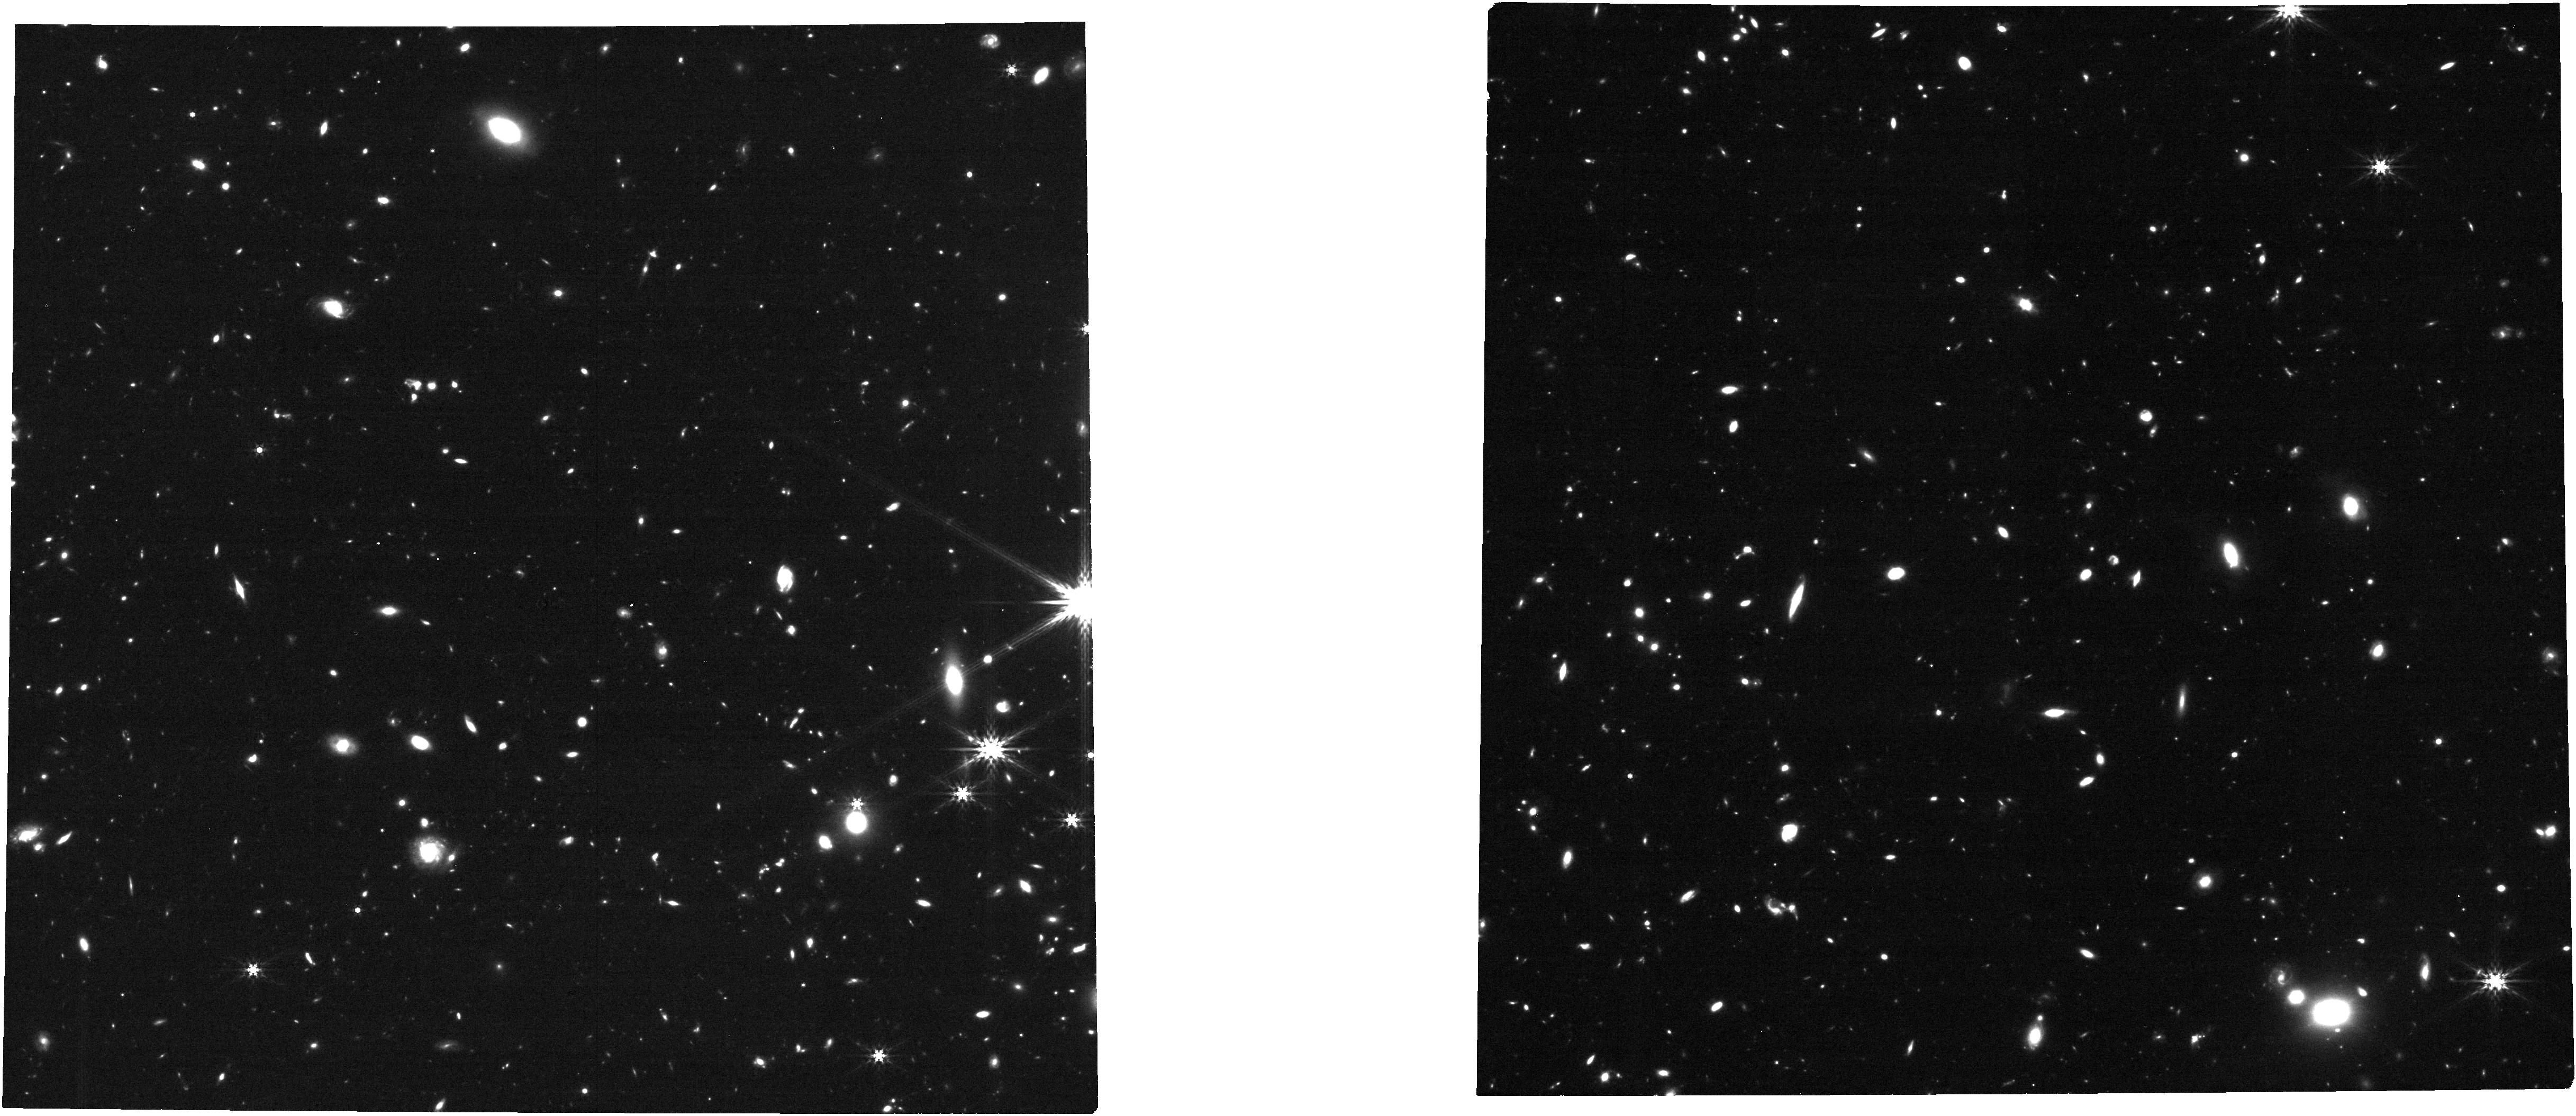
Target: COSMOS_SN1. Instrument: NIRCAM. Filter: F444W. Exposure: 21 min. Observation ID: jw06585-o012_t001_nircam_clear-f444w

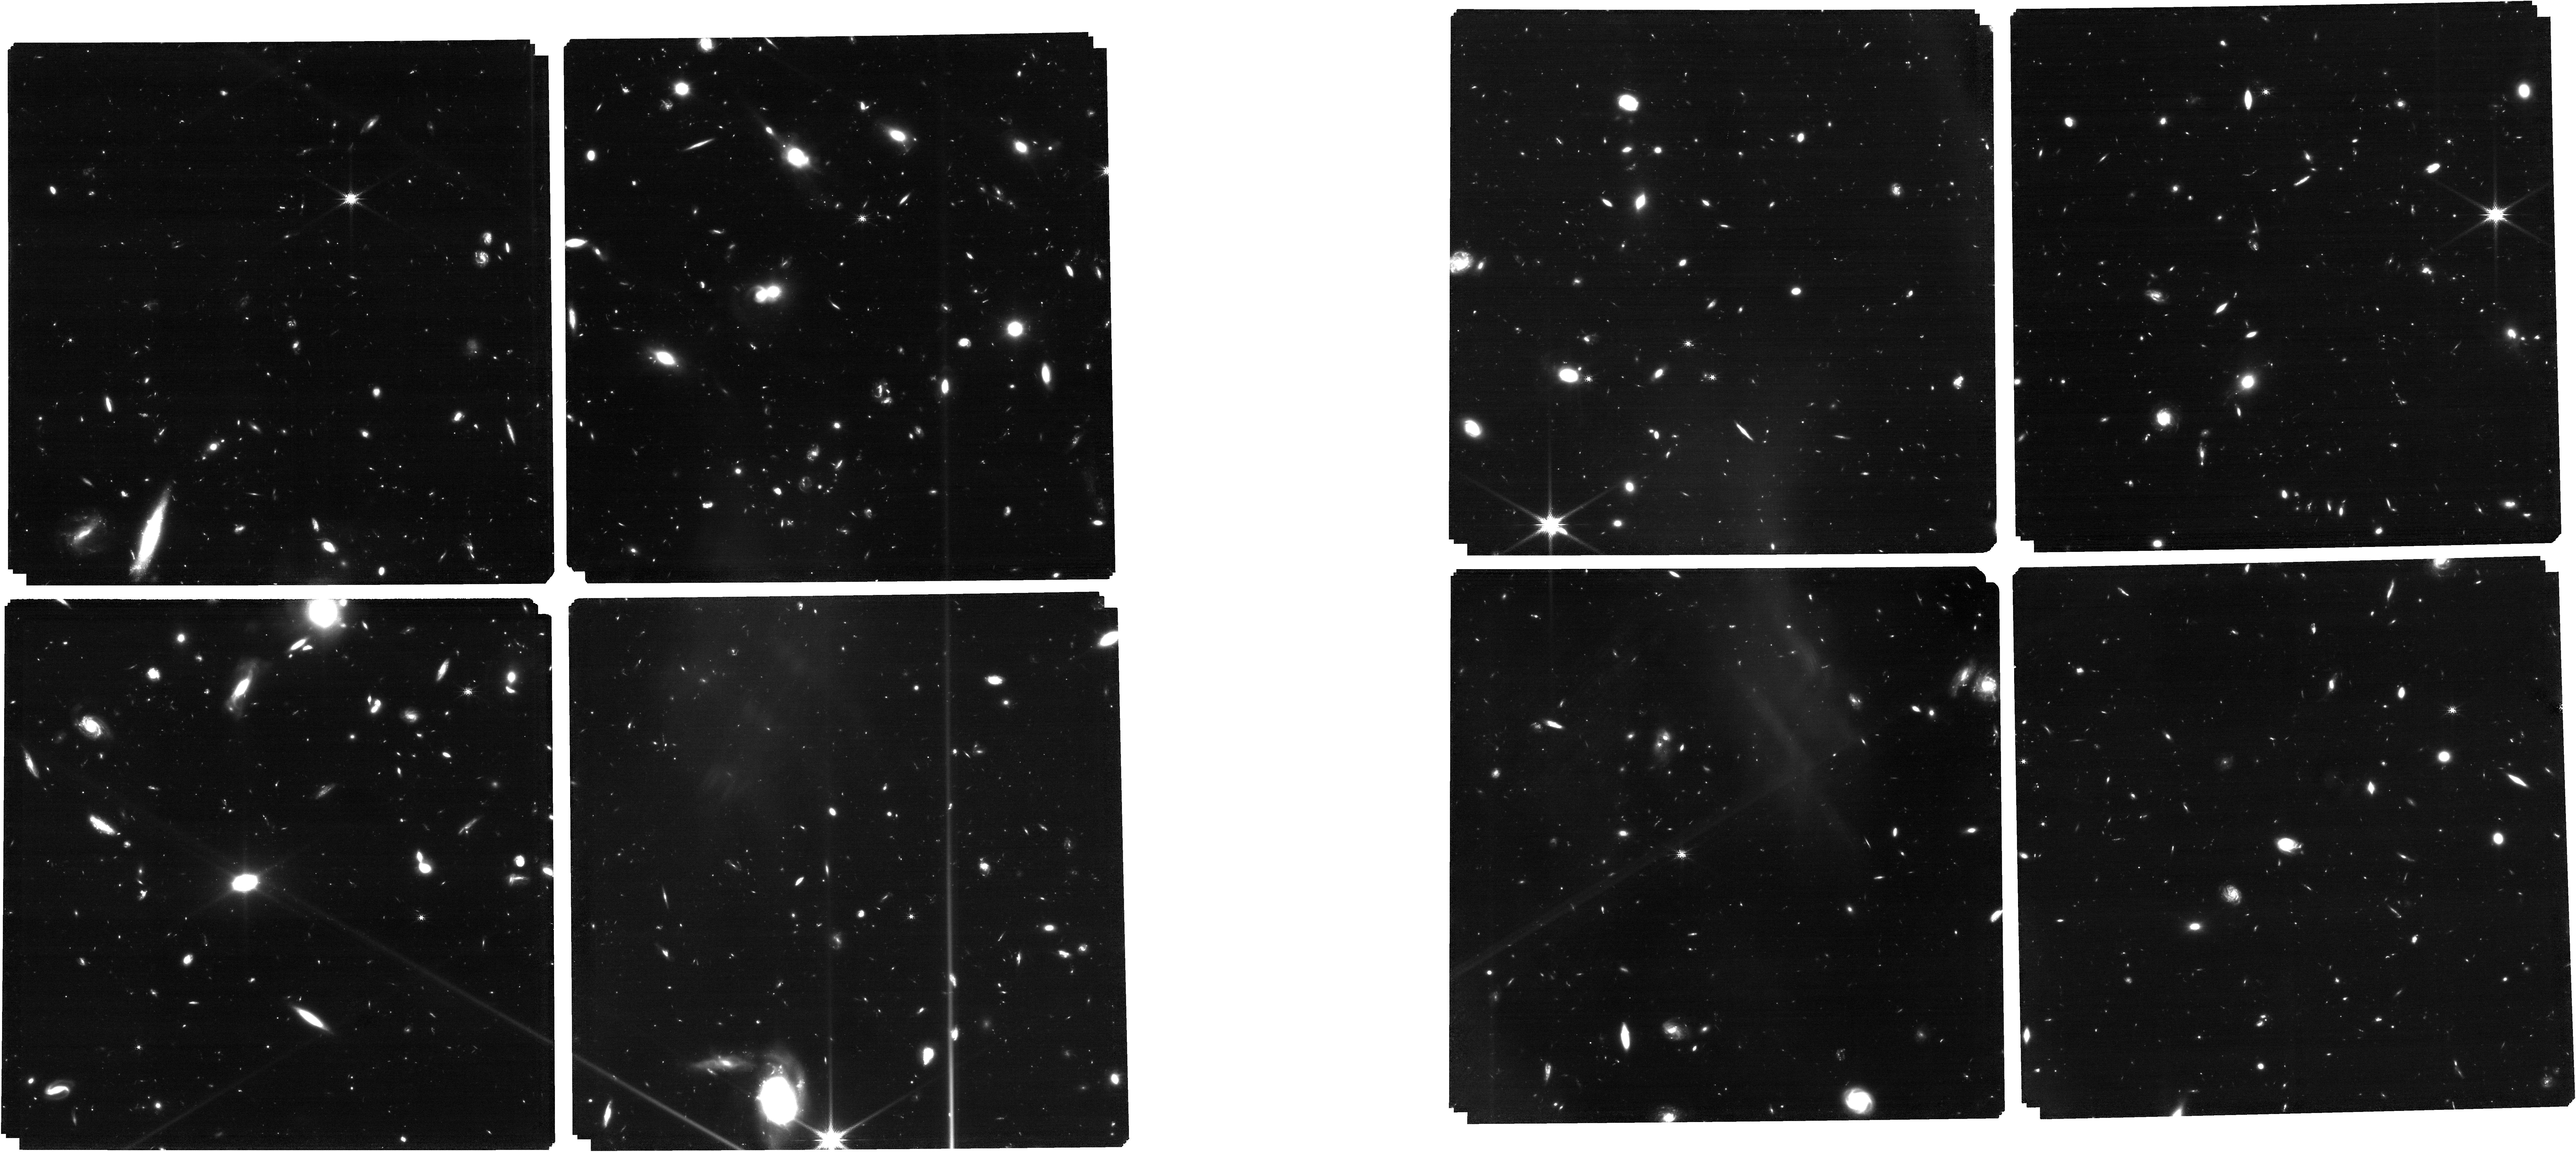
Target: v5_withfillers_withrefstars. Instrument: NIRCAM. Filter: F150W. Exposure: 4.9 h. Observation ID: jw06585-o004_t005_nircam_clear-f150w

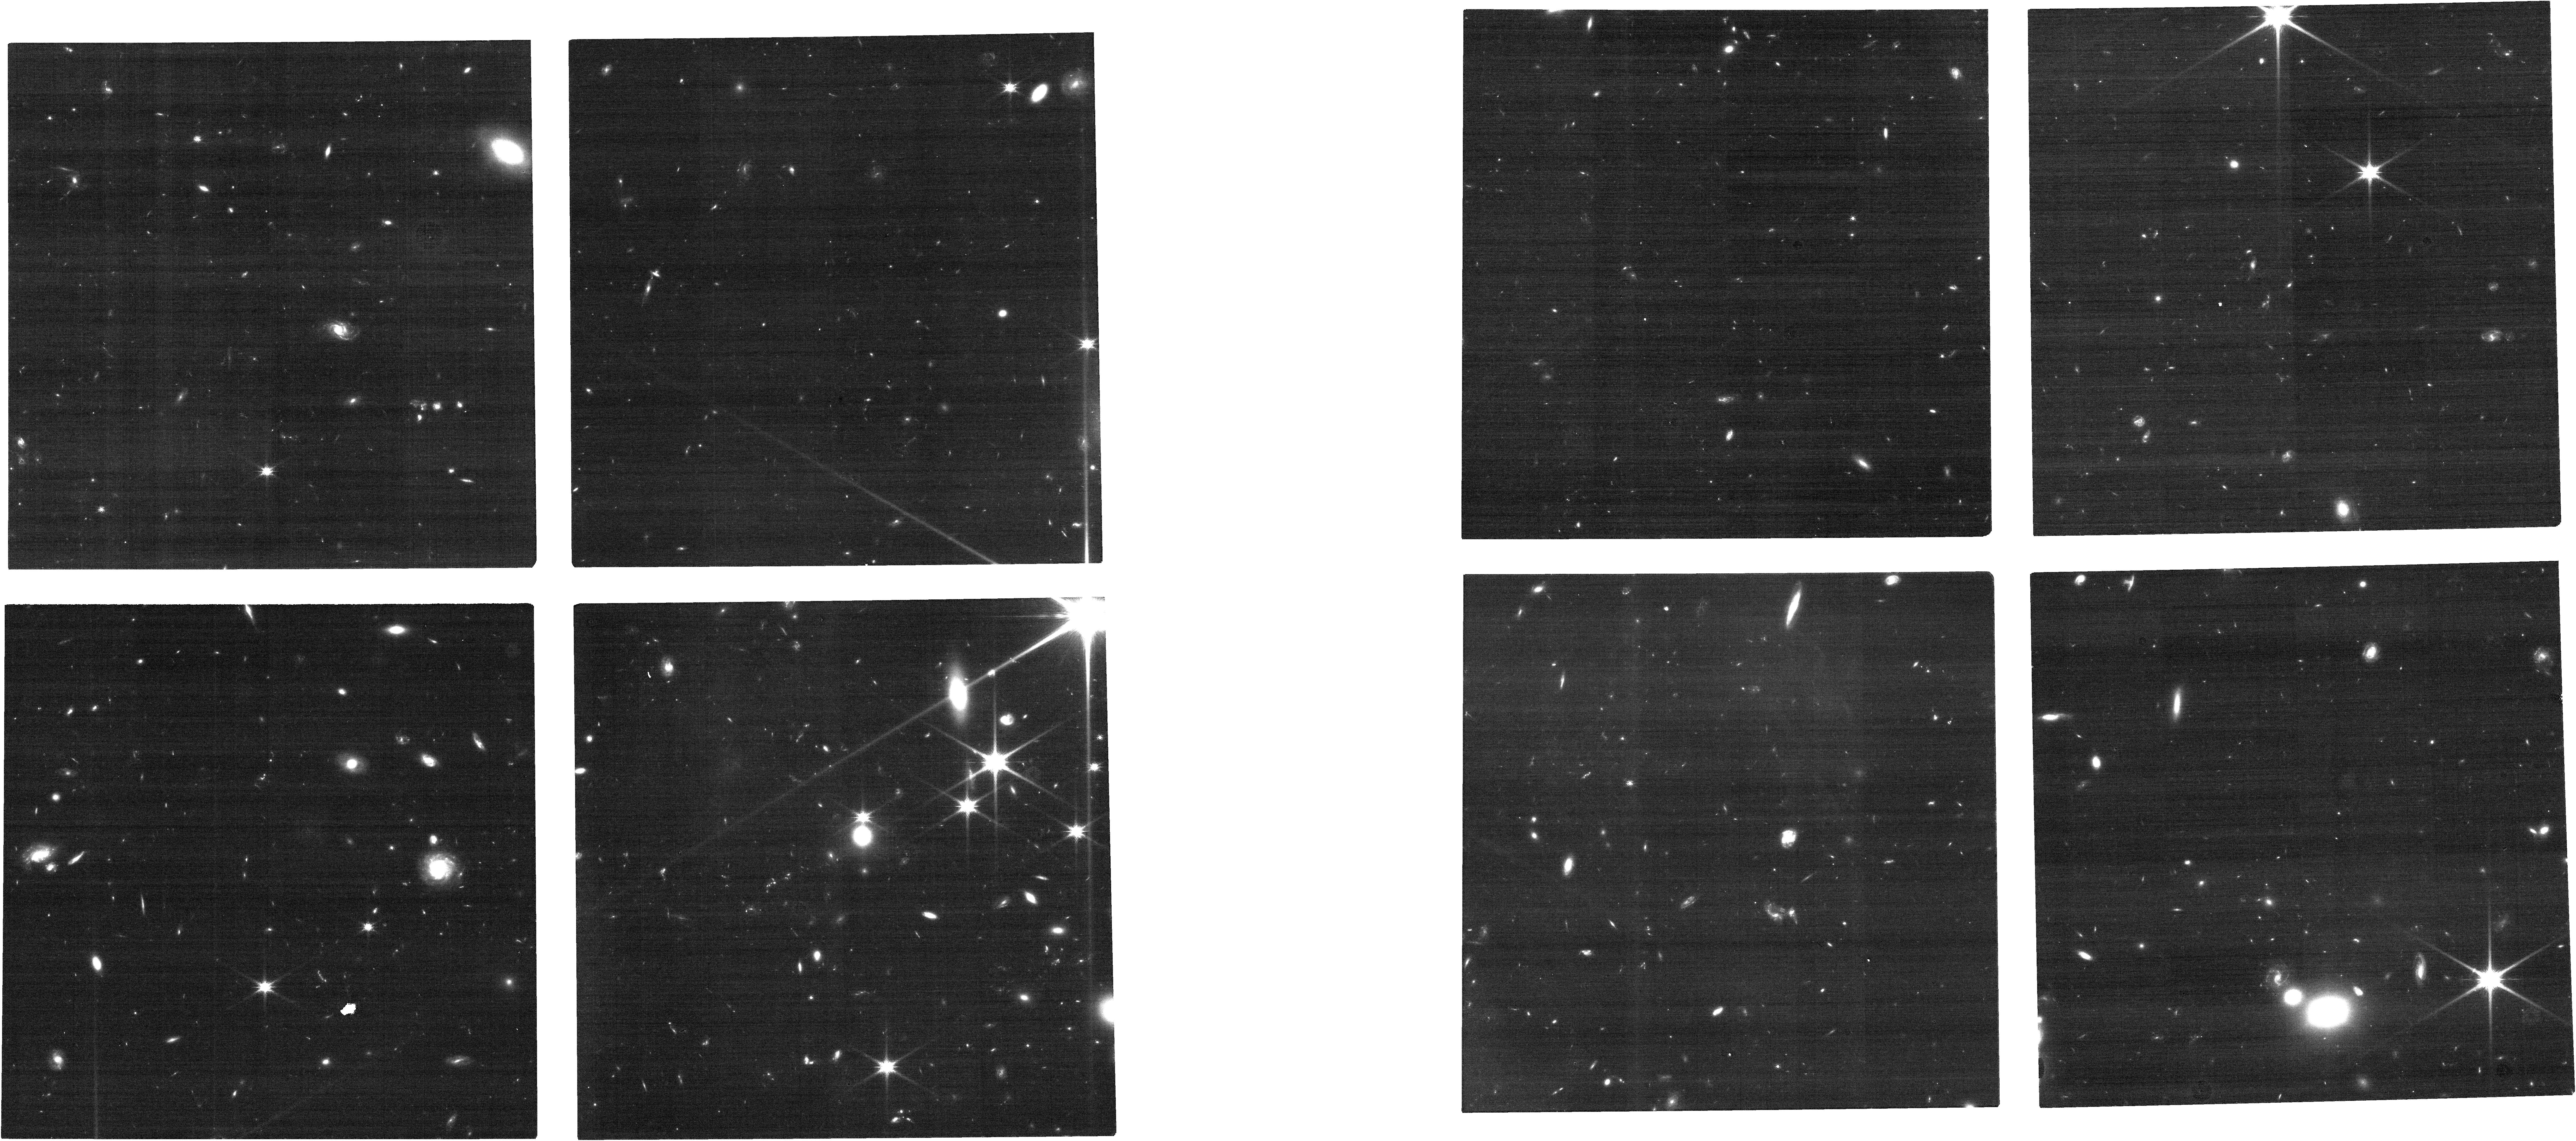
Target: COSMOS_SN1. Instrument: NIRCAM. Filter: F115W. Exposure: 21 min. Observation ID: jw06585-o012_t001_nircam_clear-f115w

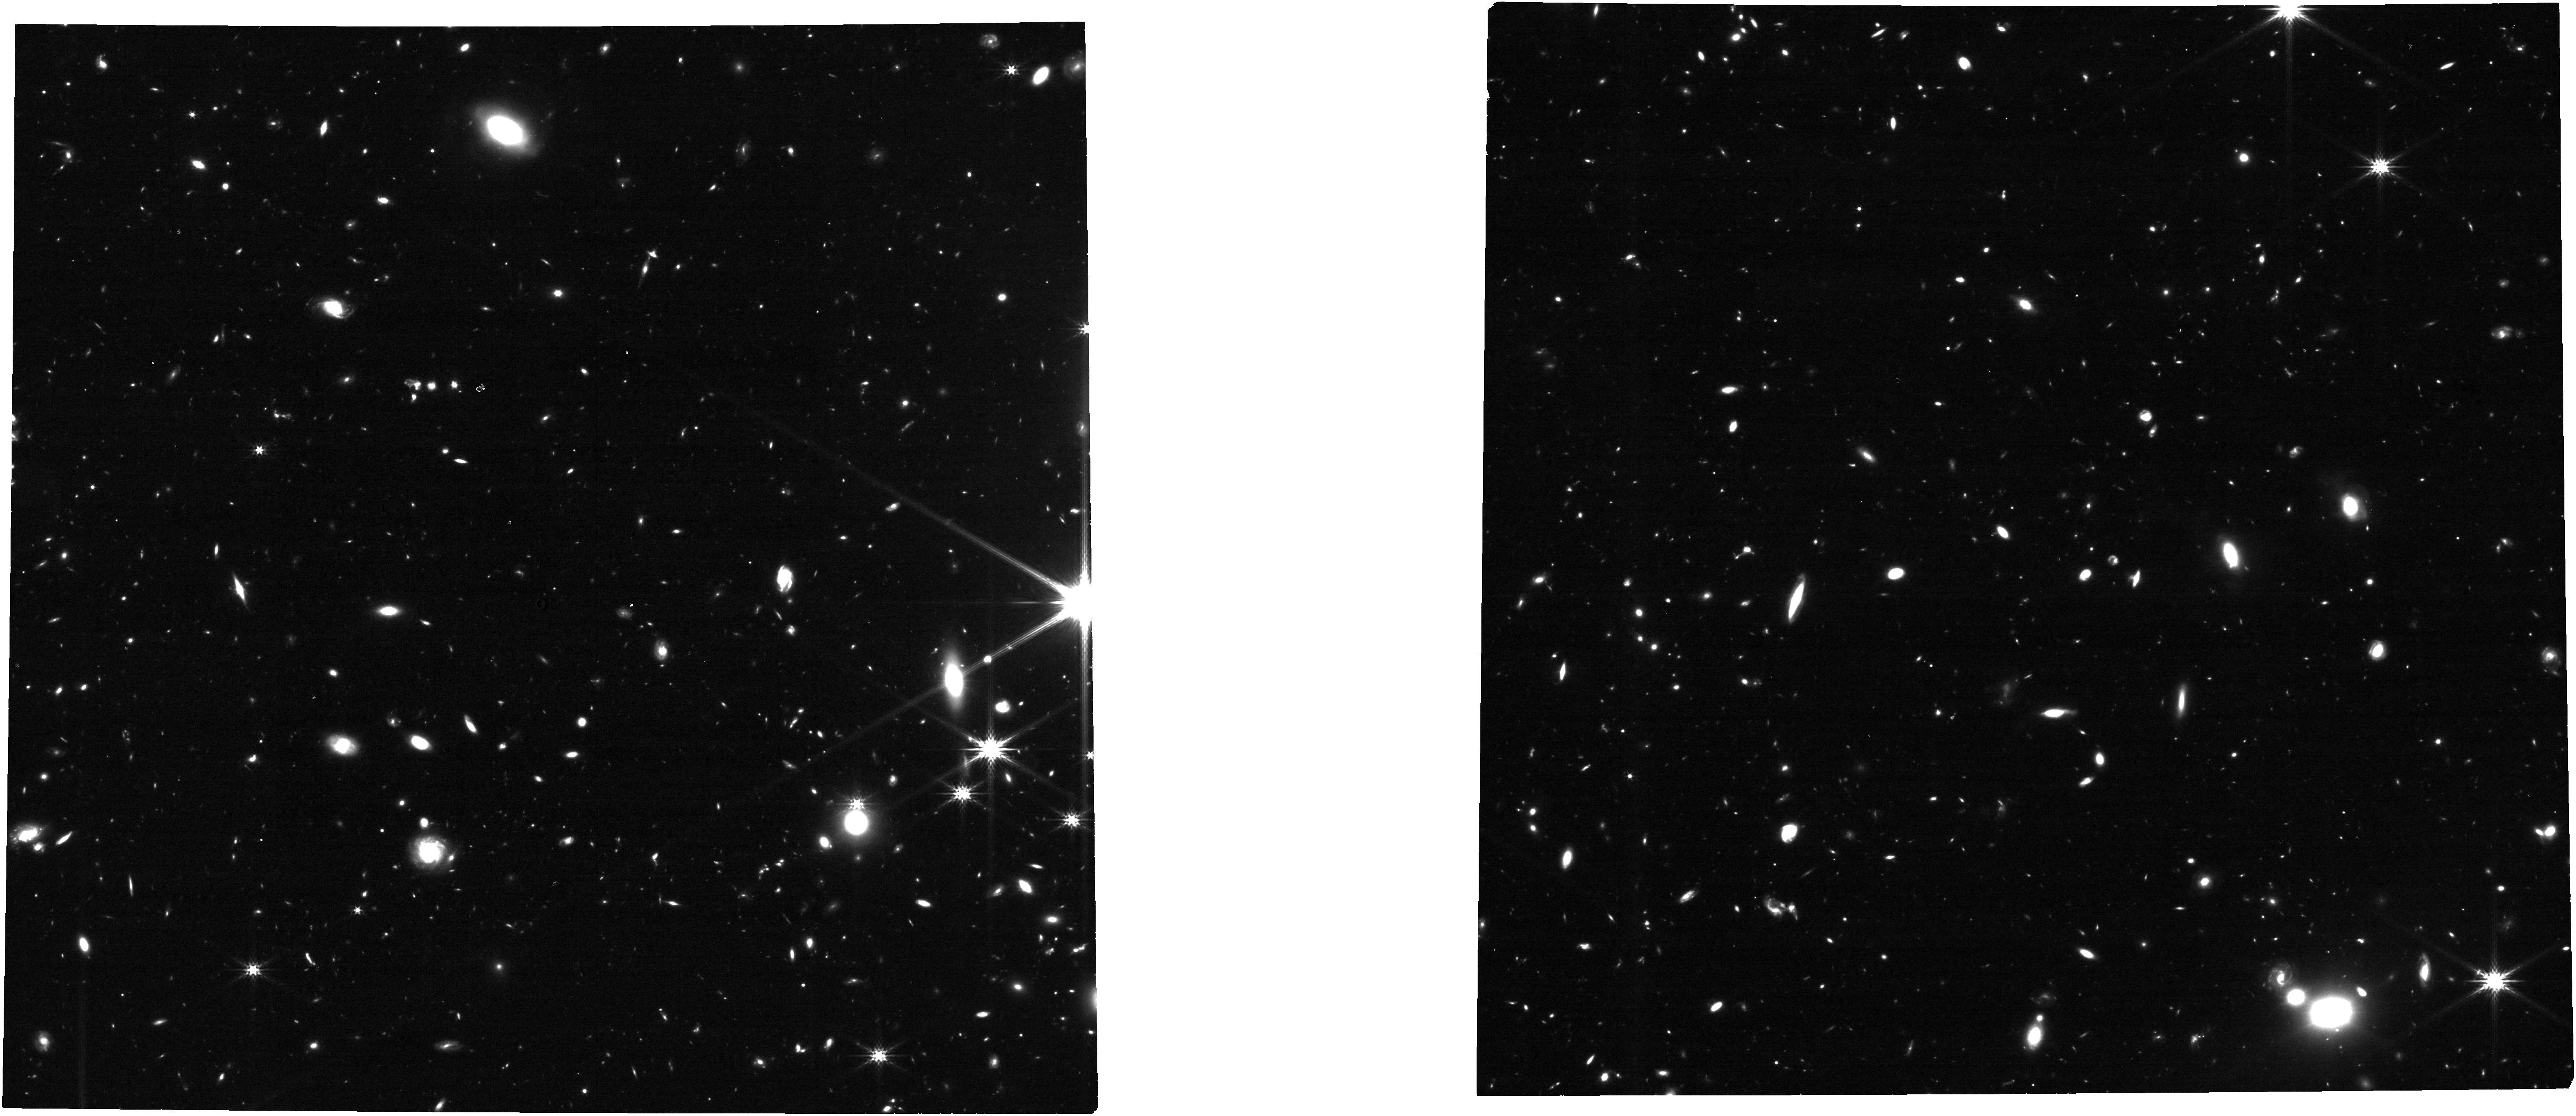
Target: COSMOS_SN1. Instrument: NIRCAM. Filter: F277W. Exposure: 21 min. Observation ID: jw06585-o012_t001_nircam_clear-f277w

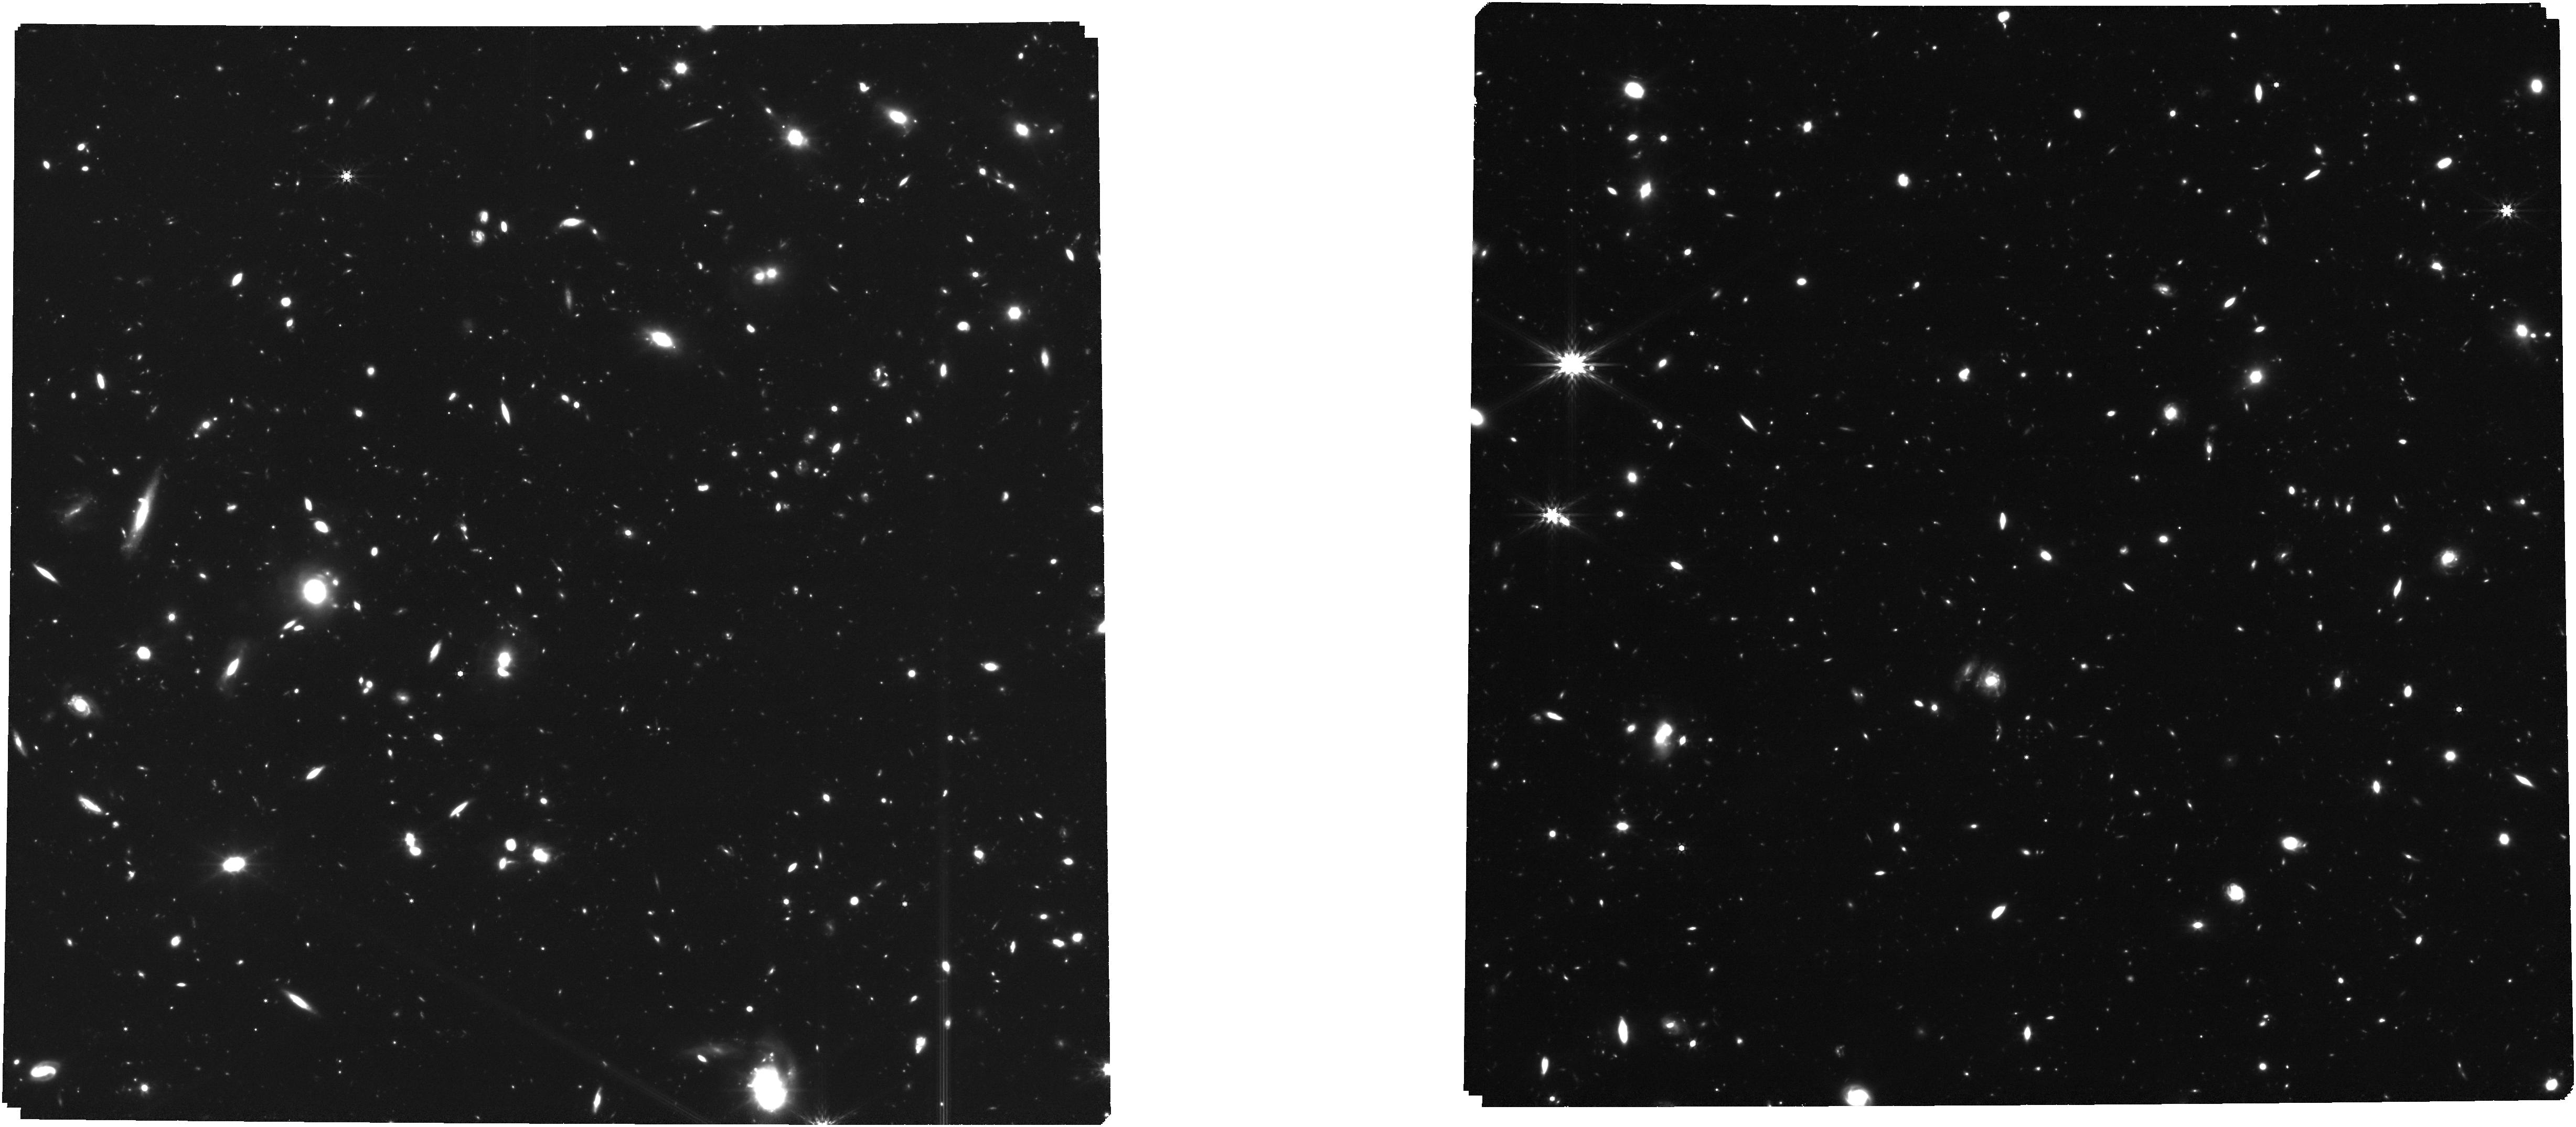
Target: v5_withfillers_withrefstars. Instrument: NIRCAM. Filter: F444W. Exposure: 4.9 h. Observation ID: jw06585-o004_t005_nircam_clear-f444w

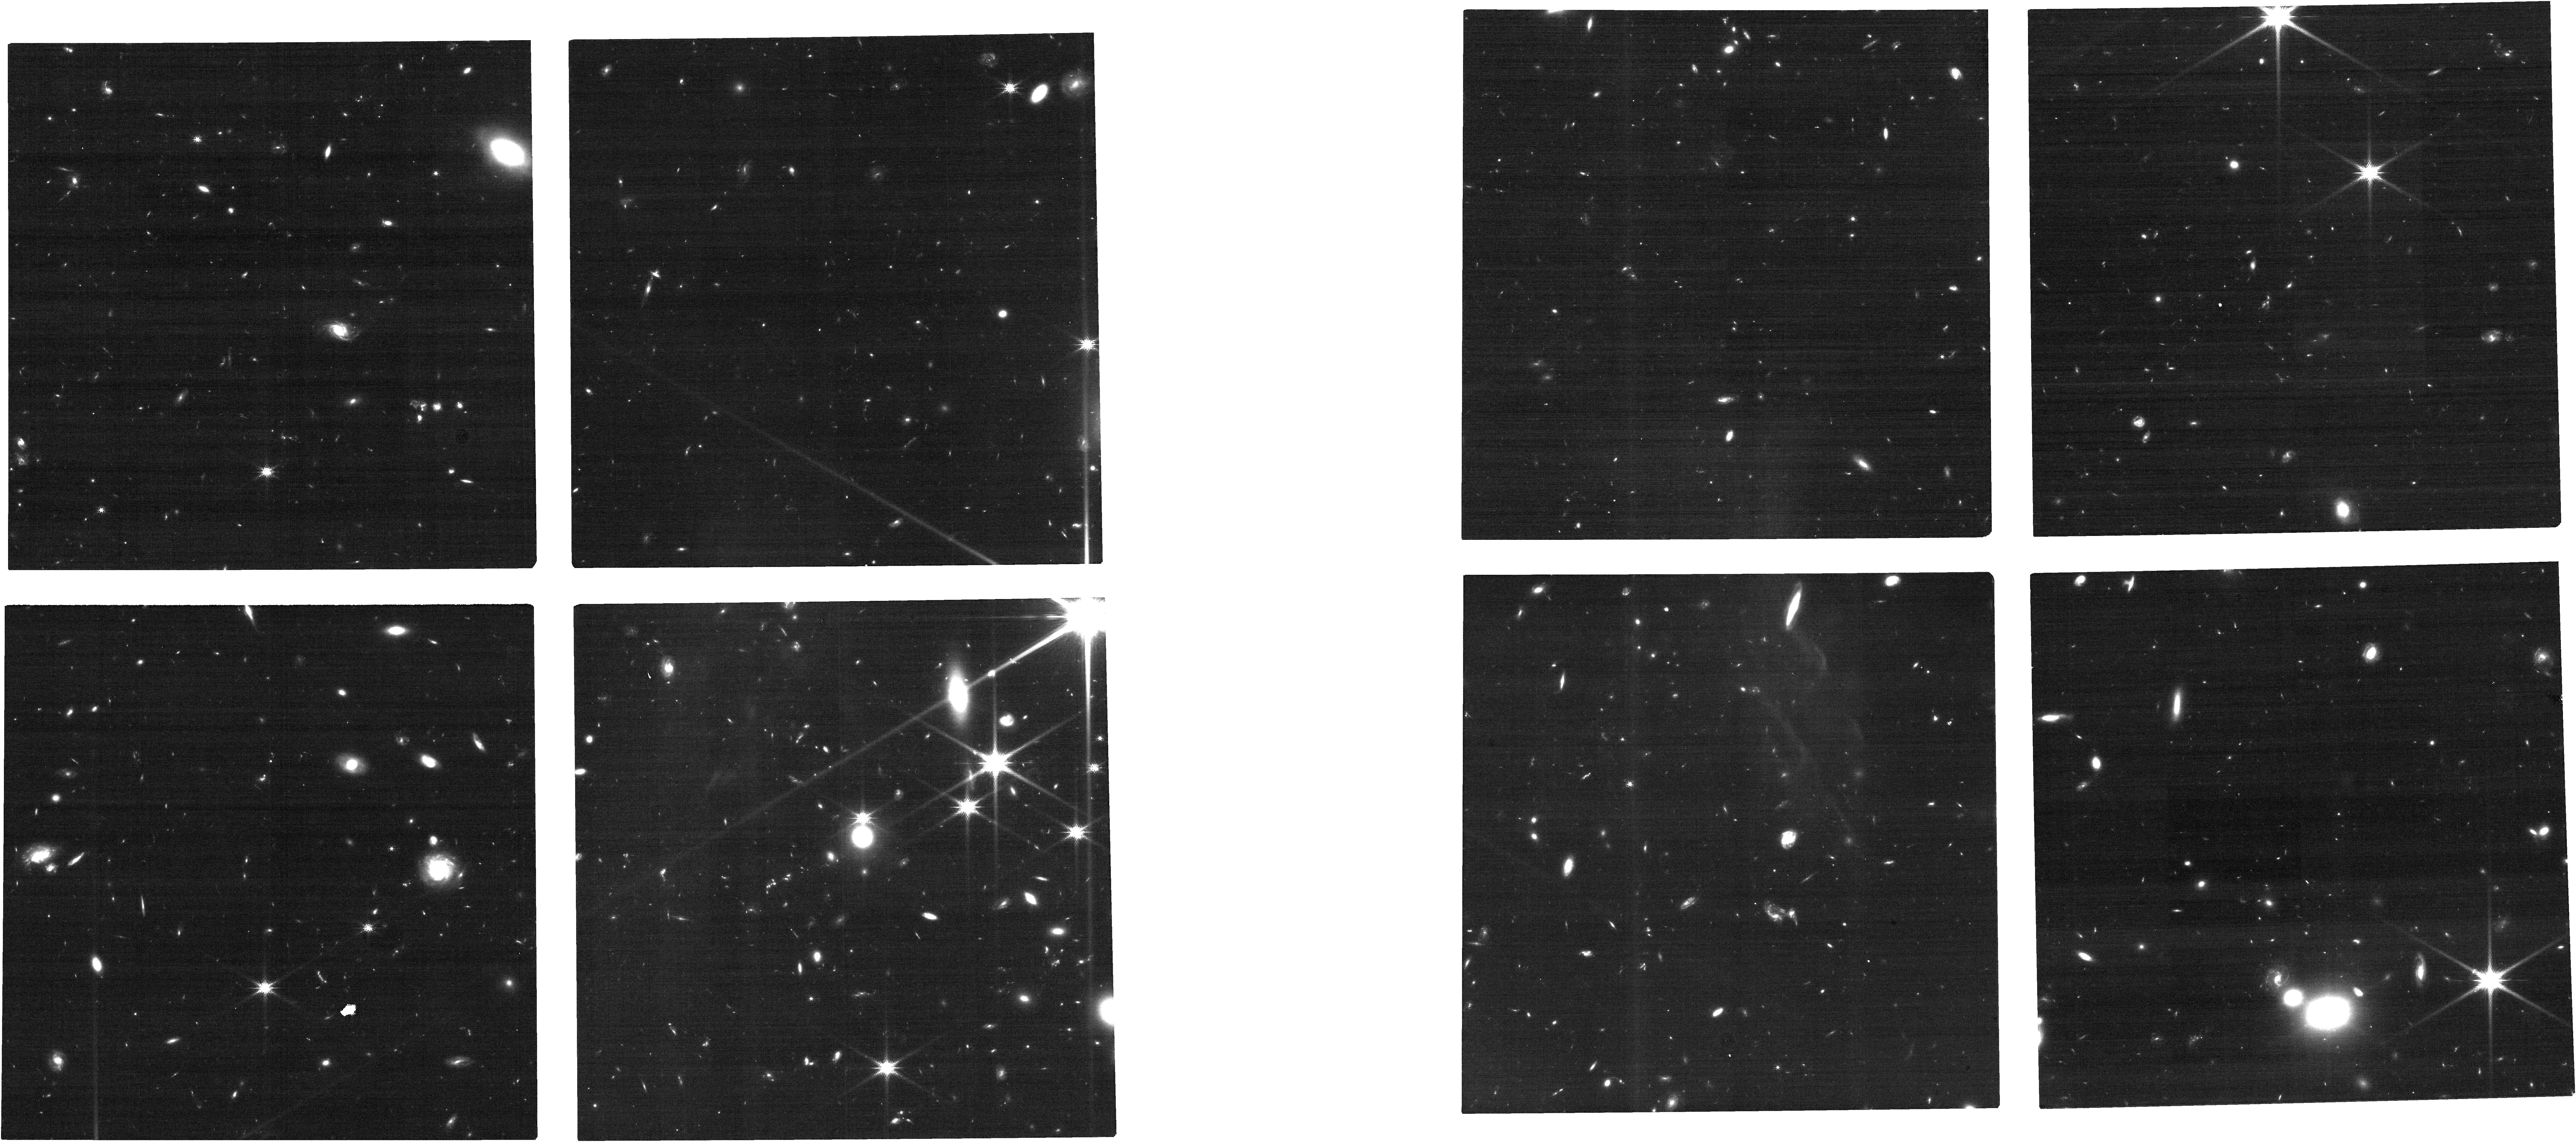
Target: COSMOS_SN1. Instrument: NIRCAM. Filter: F150W. Exposure: 21 min. Observation ID: jw06585-o012_t001_nircam_clear-f150w

The High-z Menagerie: A Rare Chance to Study the Early and Exotic Transient Universe (PI: Coulter, David)

JWST is the only resource capable of opening the exciting new frontier of high-z (z ≥ 3) supernovae (SNe). These transients are red, faint, and slowly evolving but have implications for an evolving initial mass function (IMF), luminosity evolution for Type Ia supernova (SN Ia) cosmology, and stellar evolution in the early universe. Finding new exotic transients amongst normal high-z SNe is even more challenging because of the low predicted rates in a given JWST pointing, requiring a large survey area to find them. An opportunity to find rare SNe has arisen with the serendipitous overlap of two Cycle 1 treasury programs: Public Release IMaging for Extragalactic Research, and the COSMOS-Web survey. For the first time, we are sensitive to a large enough volume to discover several peculiar SN candidates in color-magnitude space. Among these is a pair-instability SN (PISN) candidate at z~3.5, and three candidates (one z~3.5 and two 2<z<3) consistent with SNe Ia, PISNe, or superluminous SNe (SLSNe). Our program will classify these transients, possibly confirm the first true high-z PISN, and put novel constraints on both the high-z IMF and SN Ia luminosity evolution. Additionally, with the rarity of deep, wide, overlapping JWST observations, this represents the best chance to validate a single-epoch candidate prioritization process for exotic SNe discovered in the future. These distant transients evolve on long times scales in the observer frame, and therefore we propose non-disruptive follow-up with JWST using 8.9 hours to address some of JWST's core mission objectives.